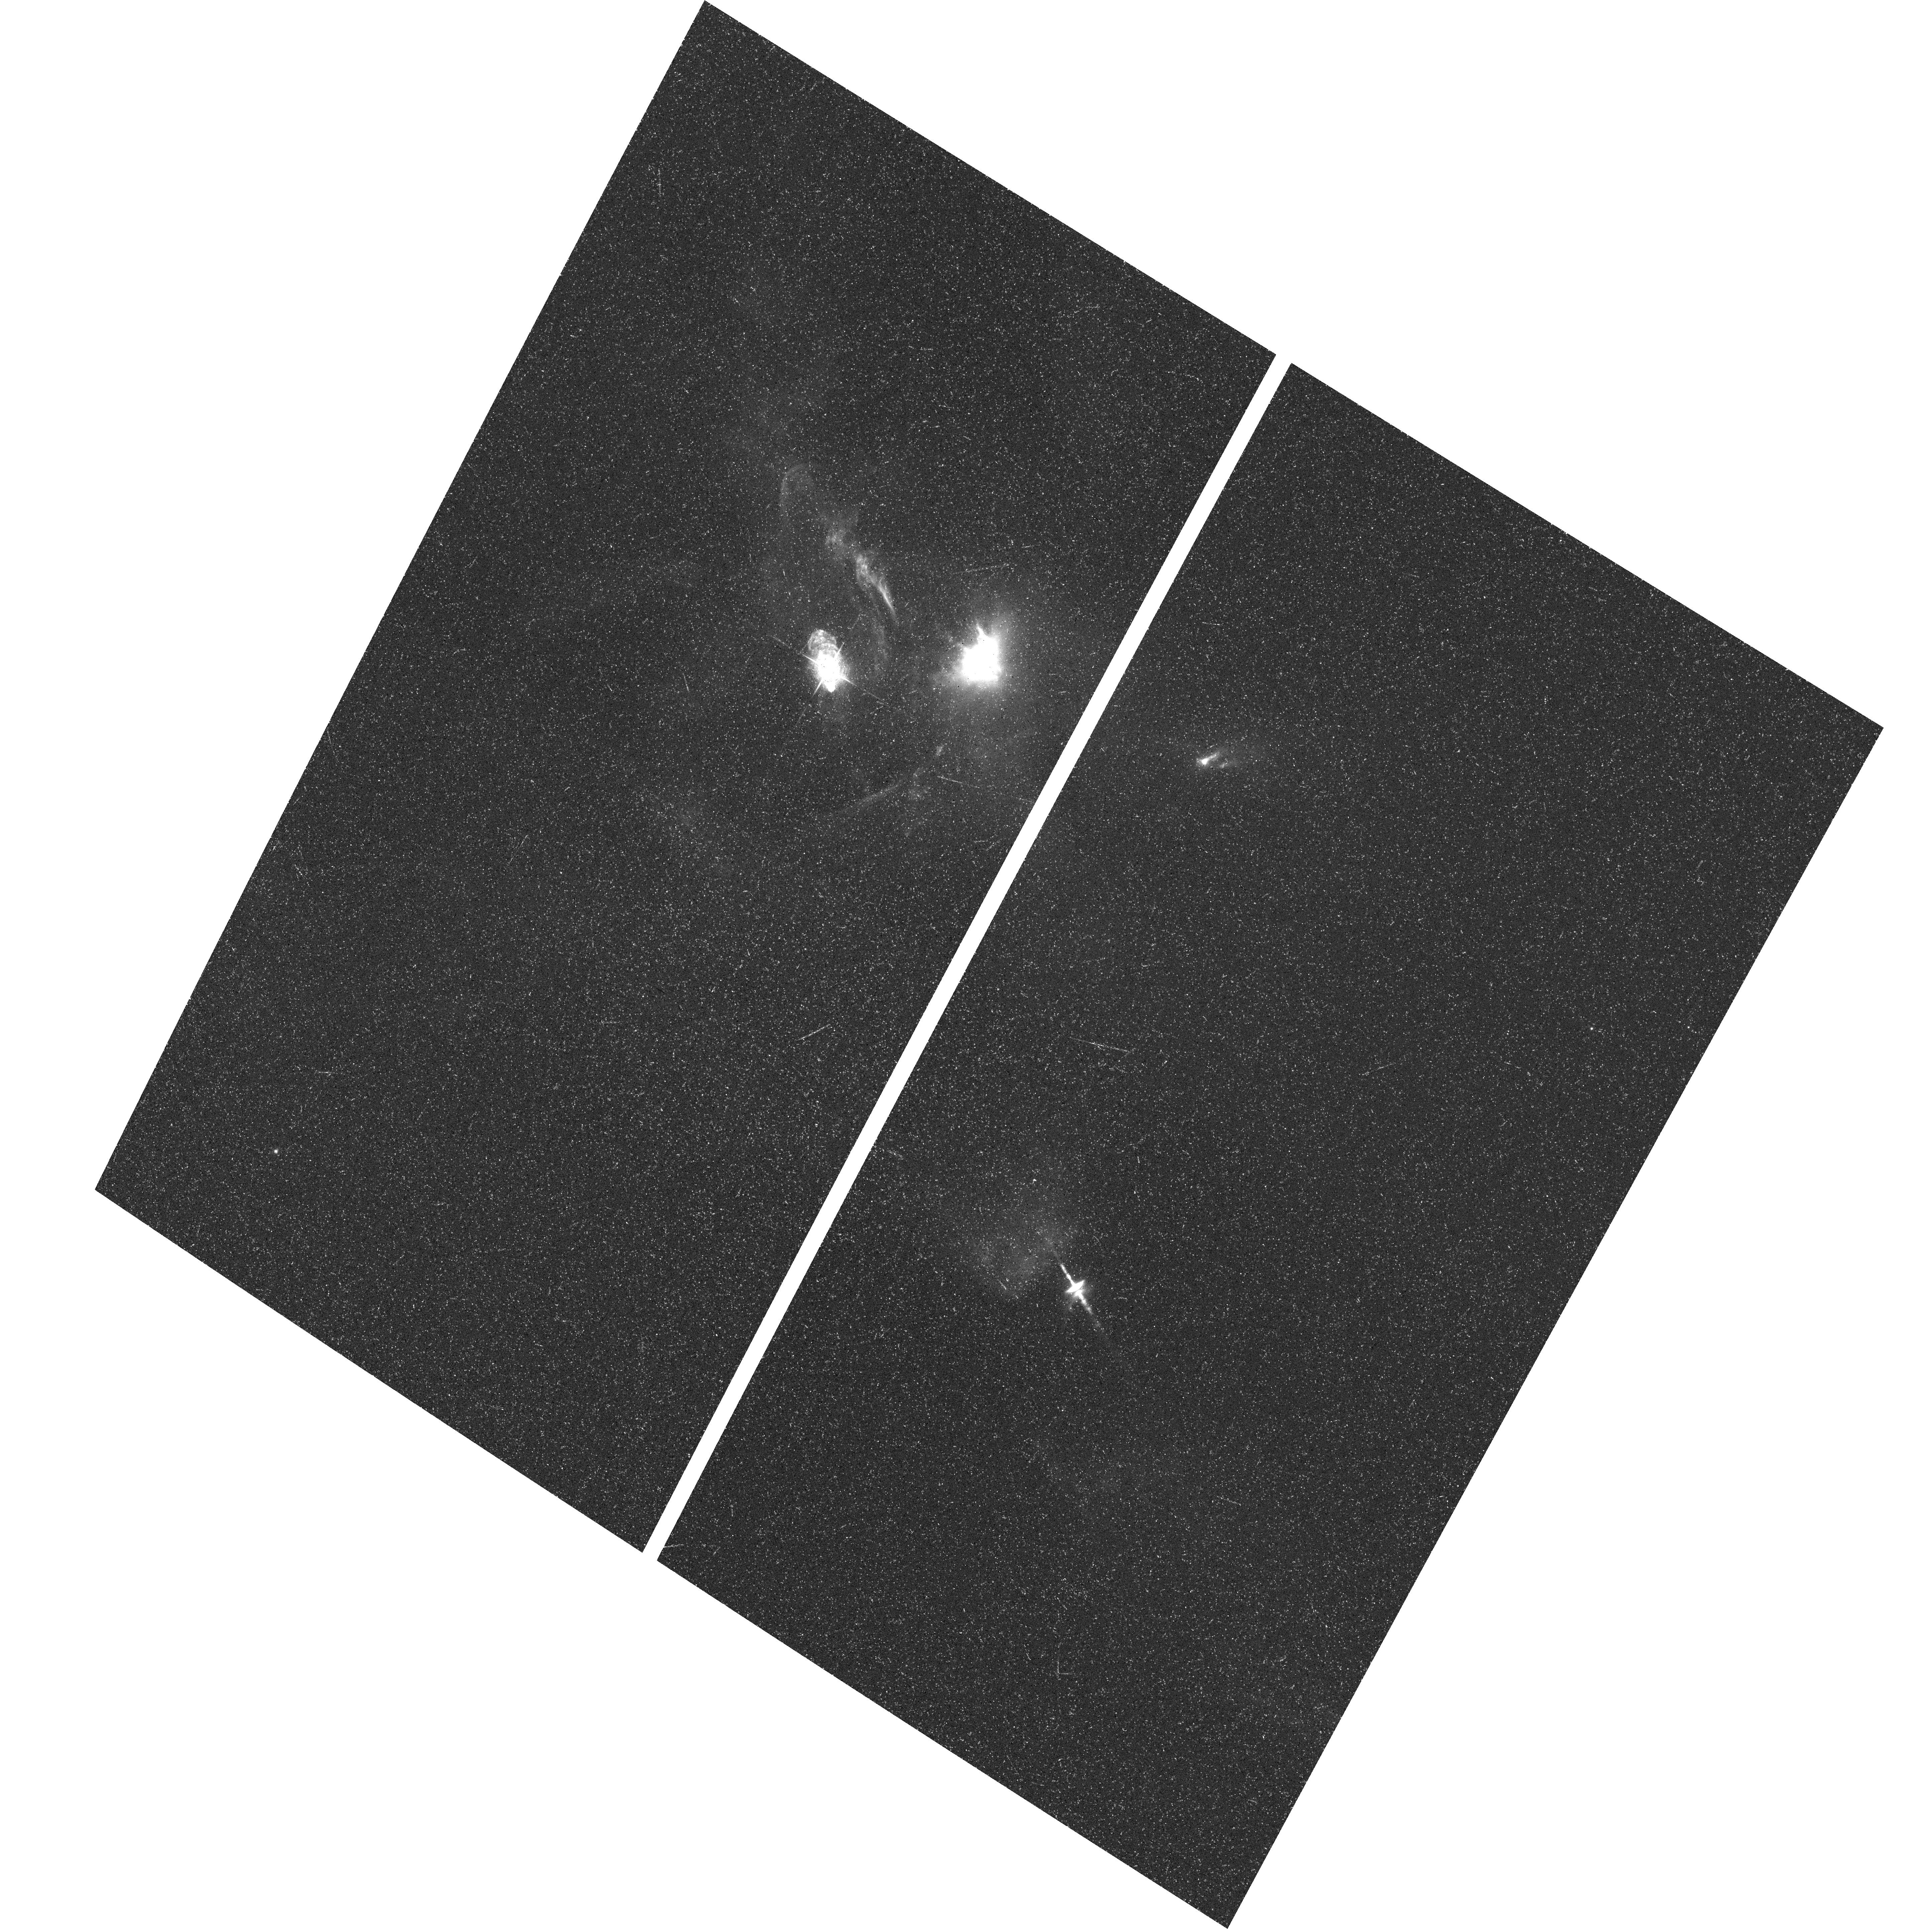
Target: XZ-TAU-FIELD. Instrument: ACS/WFC. Filter: F658N. Exposure: 39 min. Observation ID: hst_9863_01_acs_wfc_f658n_j8mv01

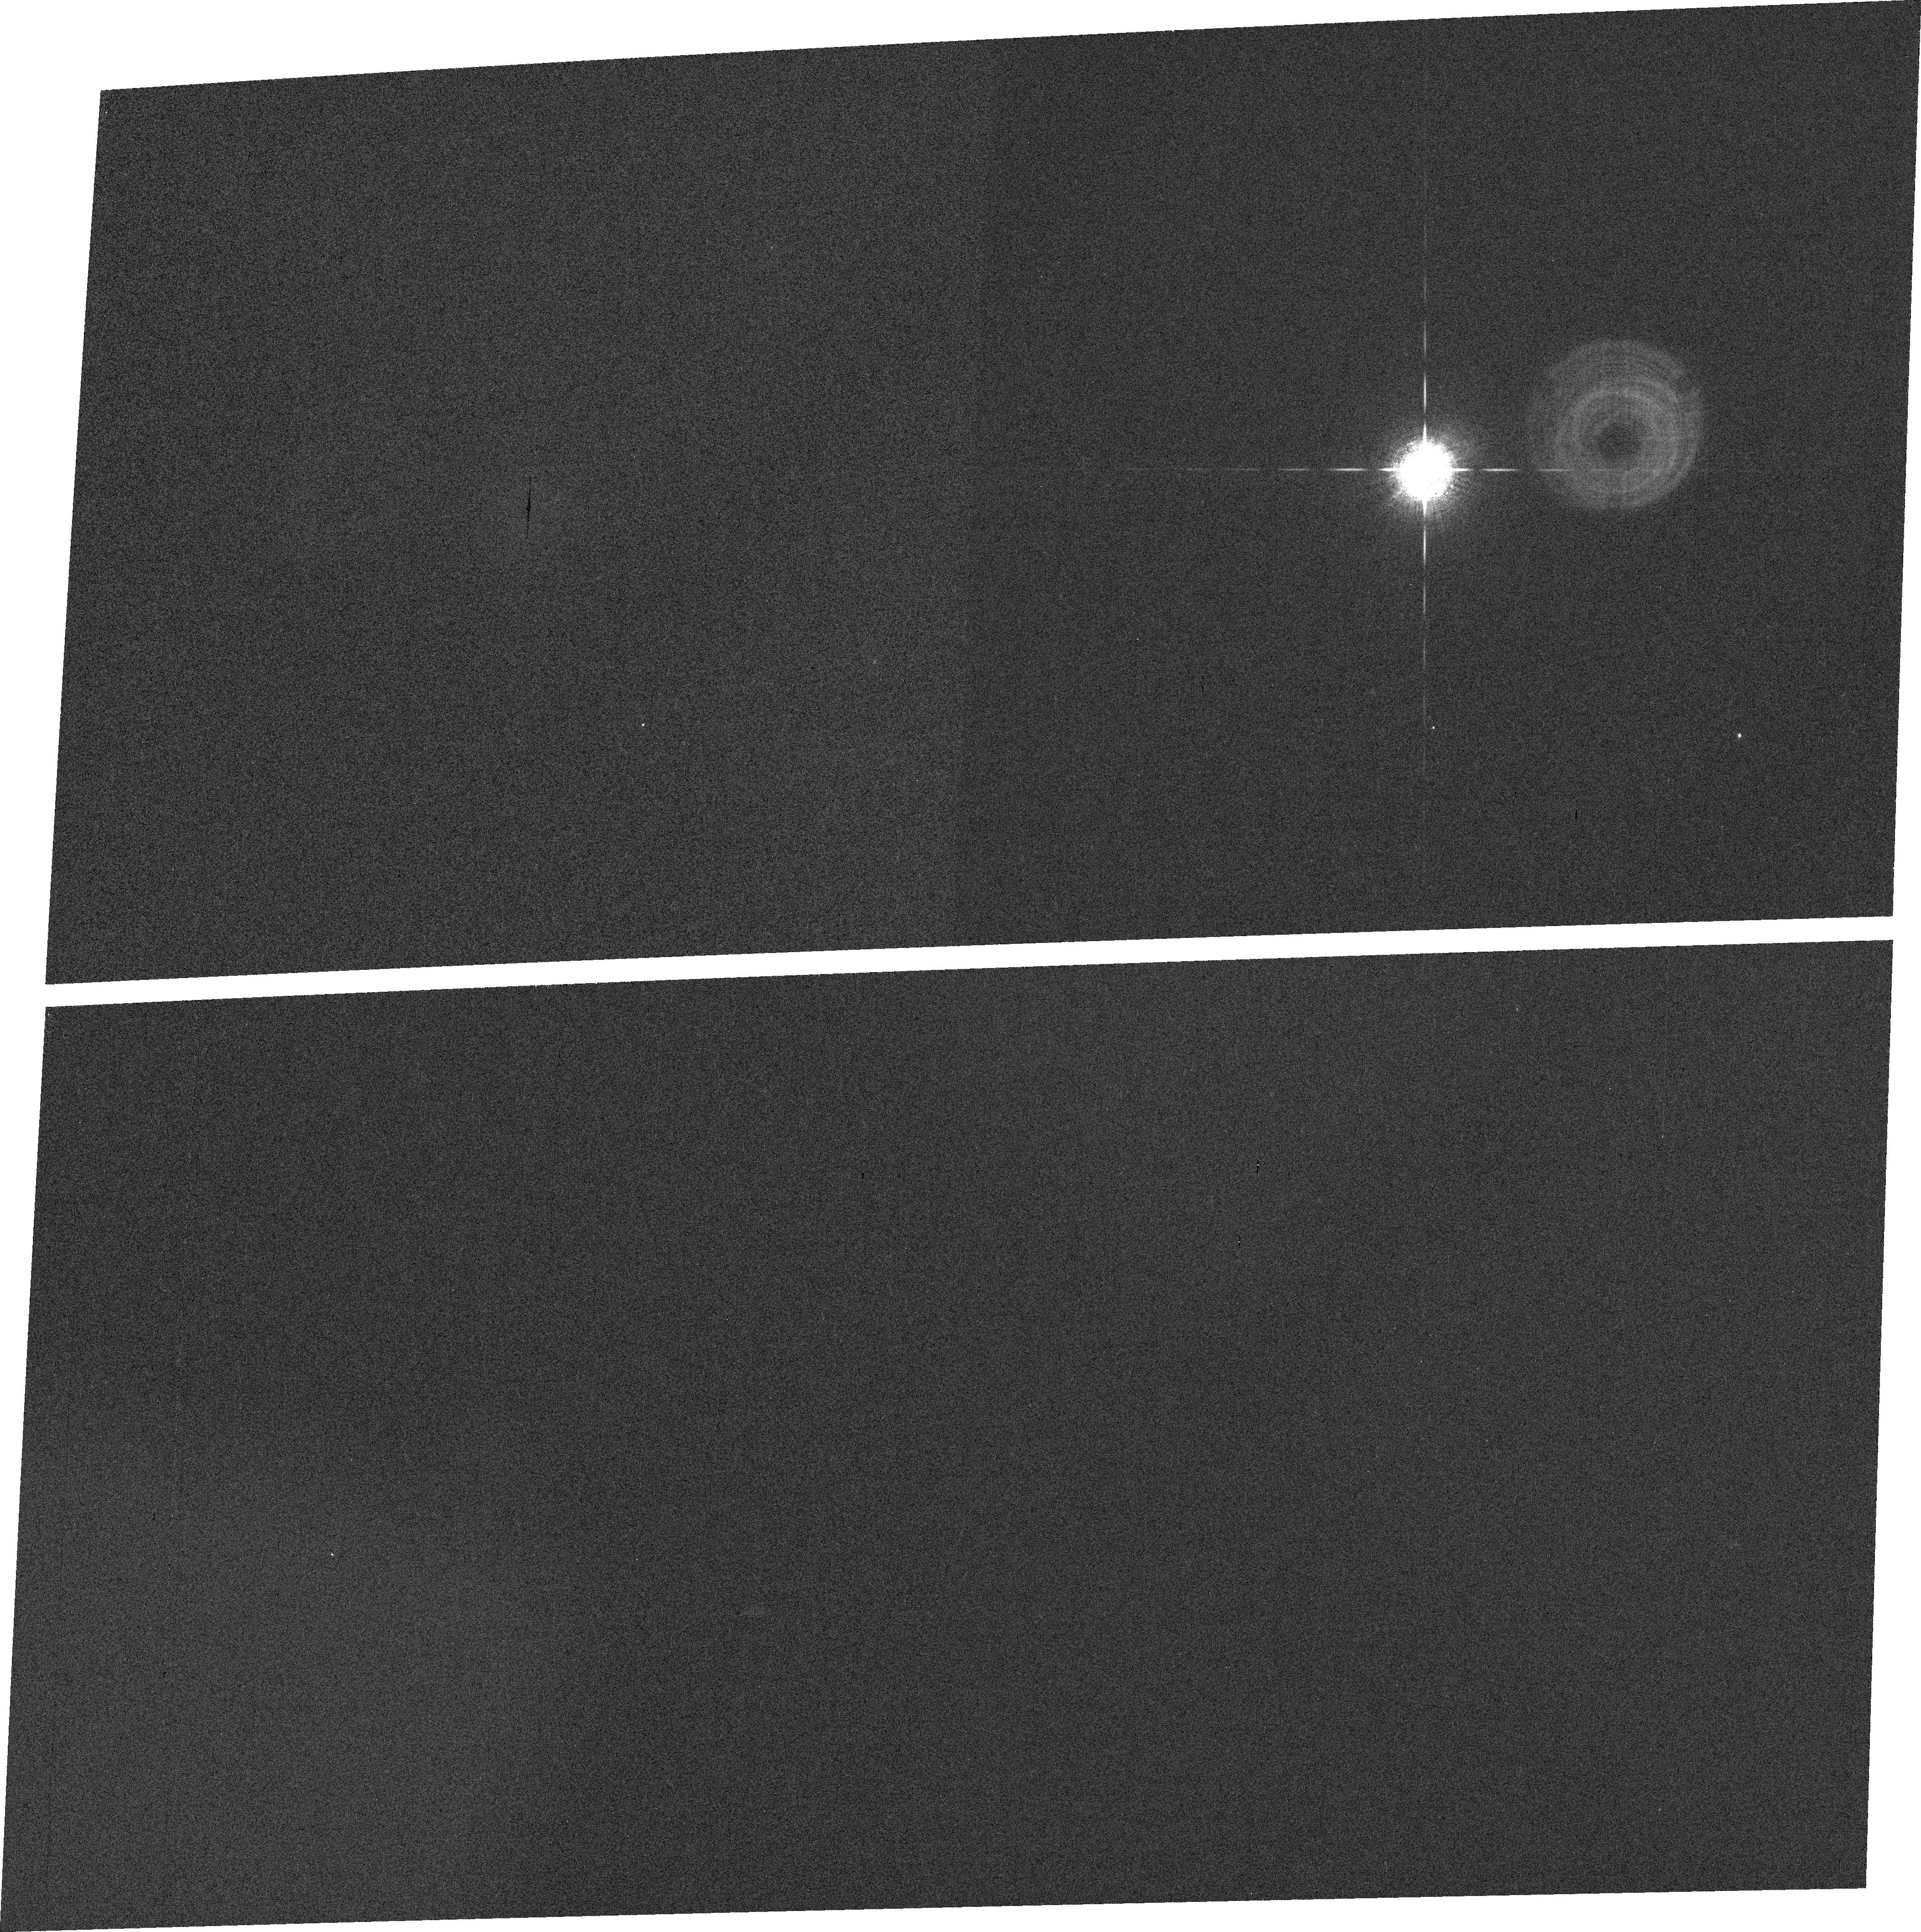
Target: HD225213. Instrument: ACS/WFC. Filter: FR656N. Exposure: 1 min. Observation ID: j8mv02030

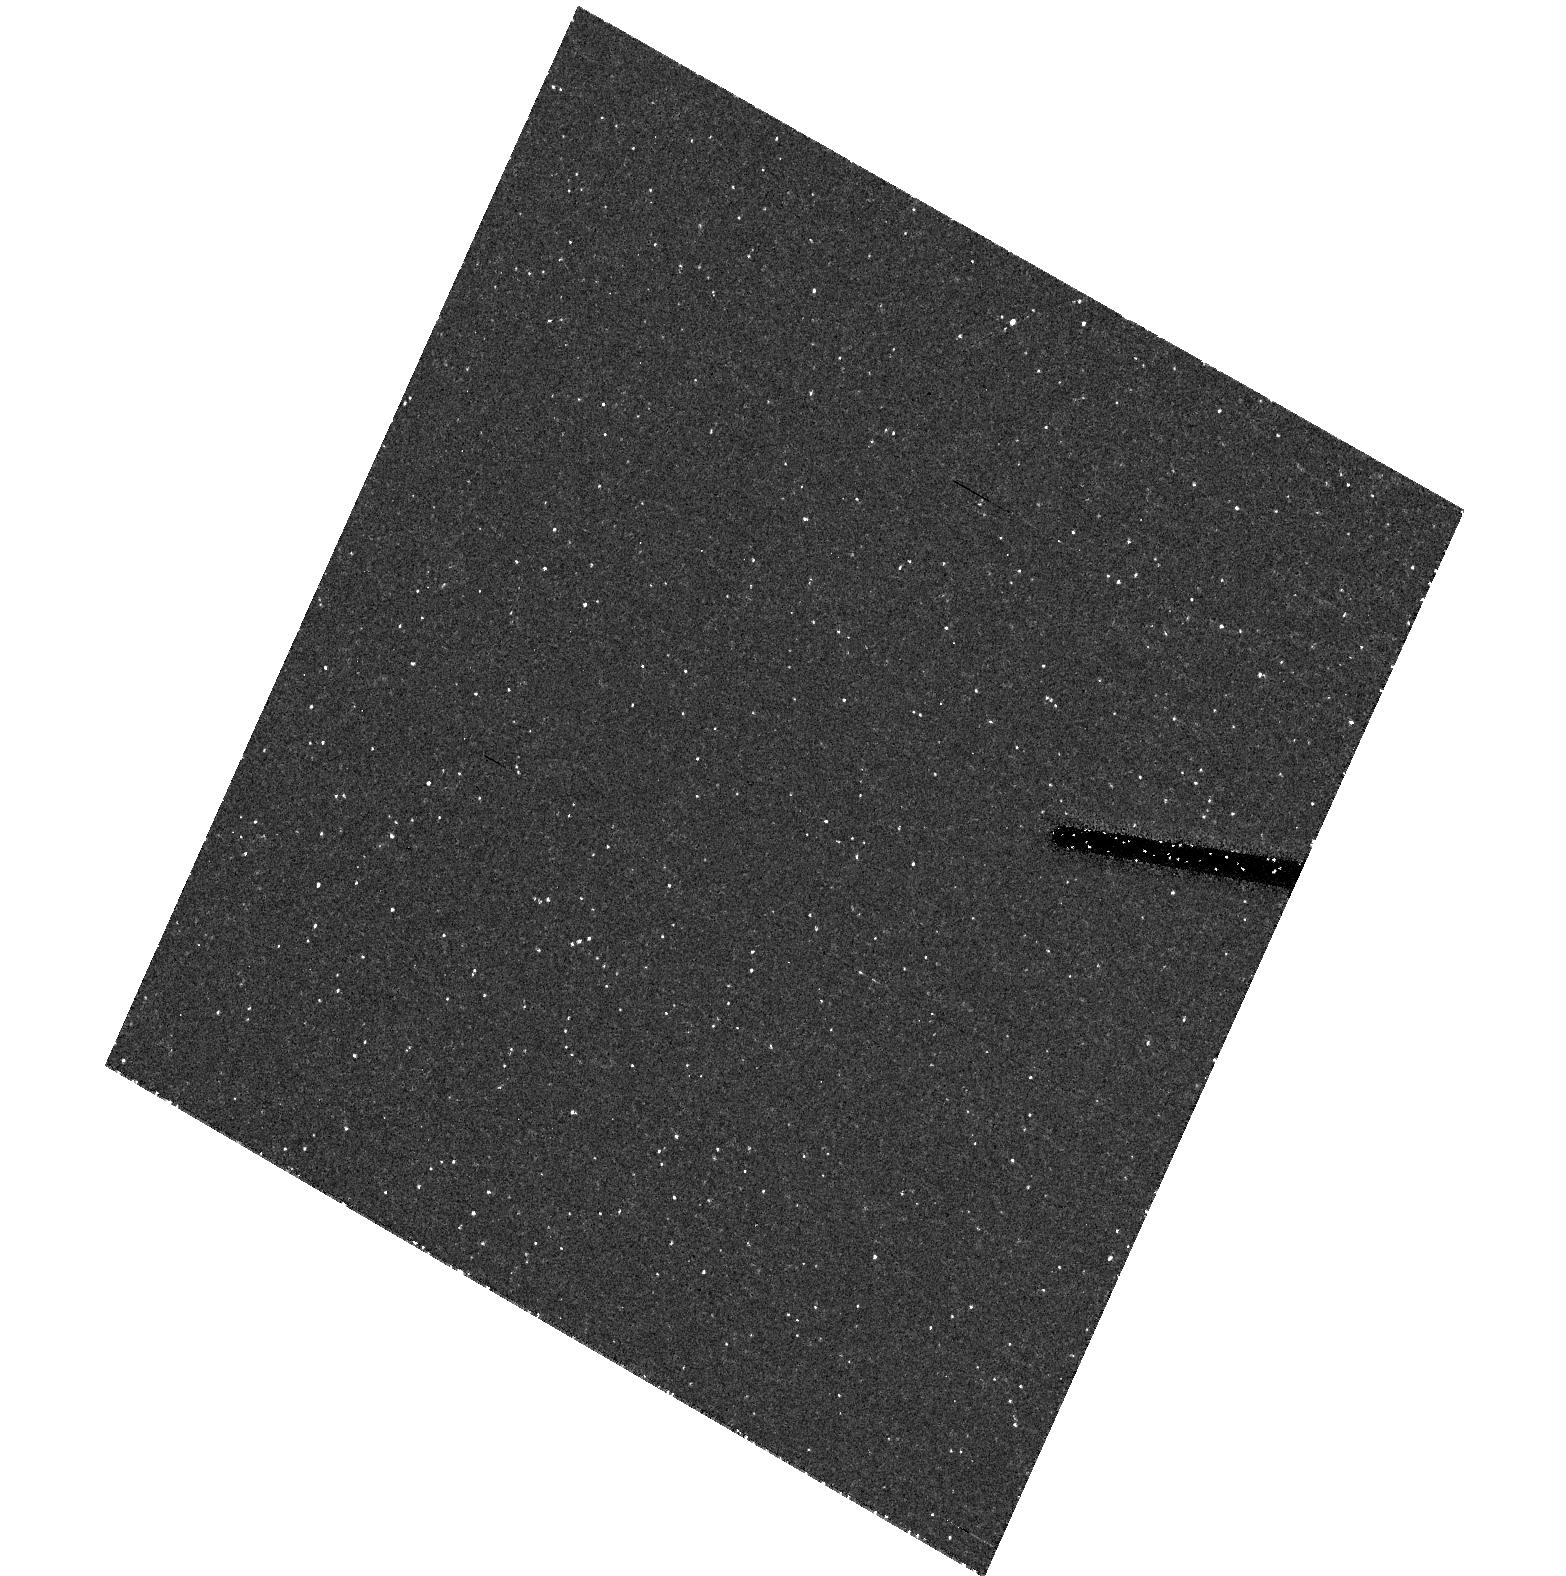
Target: field at RA 67.914°, Dec 18.222°. Instrument: ACS/HRC. Filter: F606W. Exposure: 37 min. Observation ID: hst_9863_01_acs_hrc_f606w_j8mv01

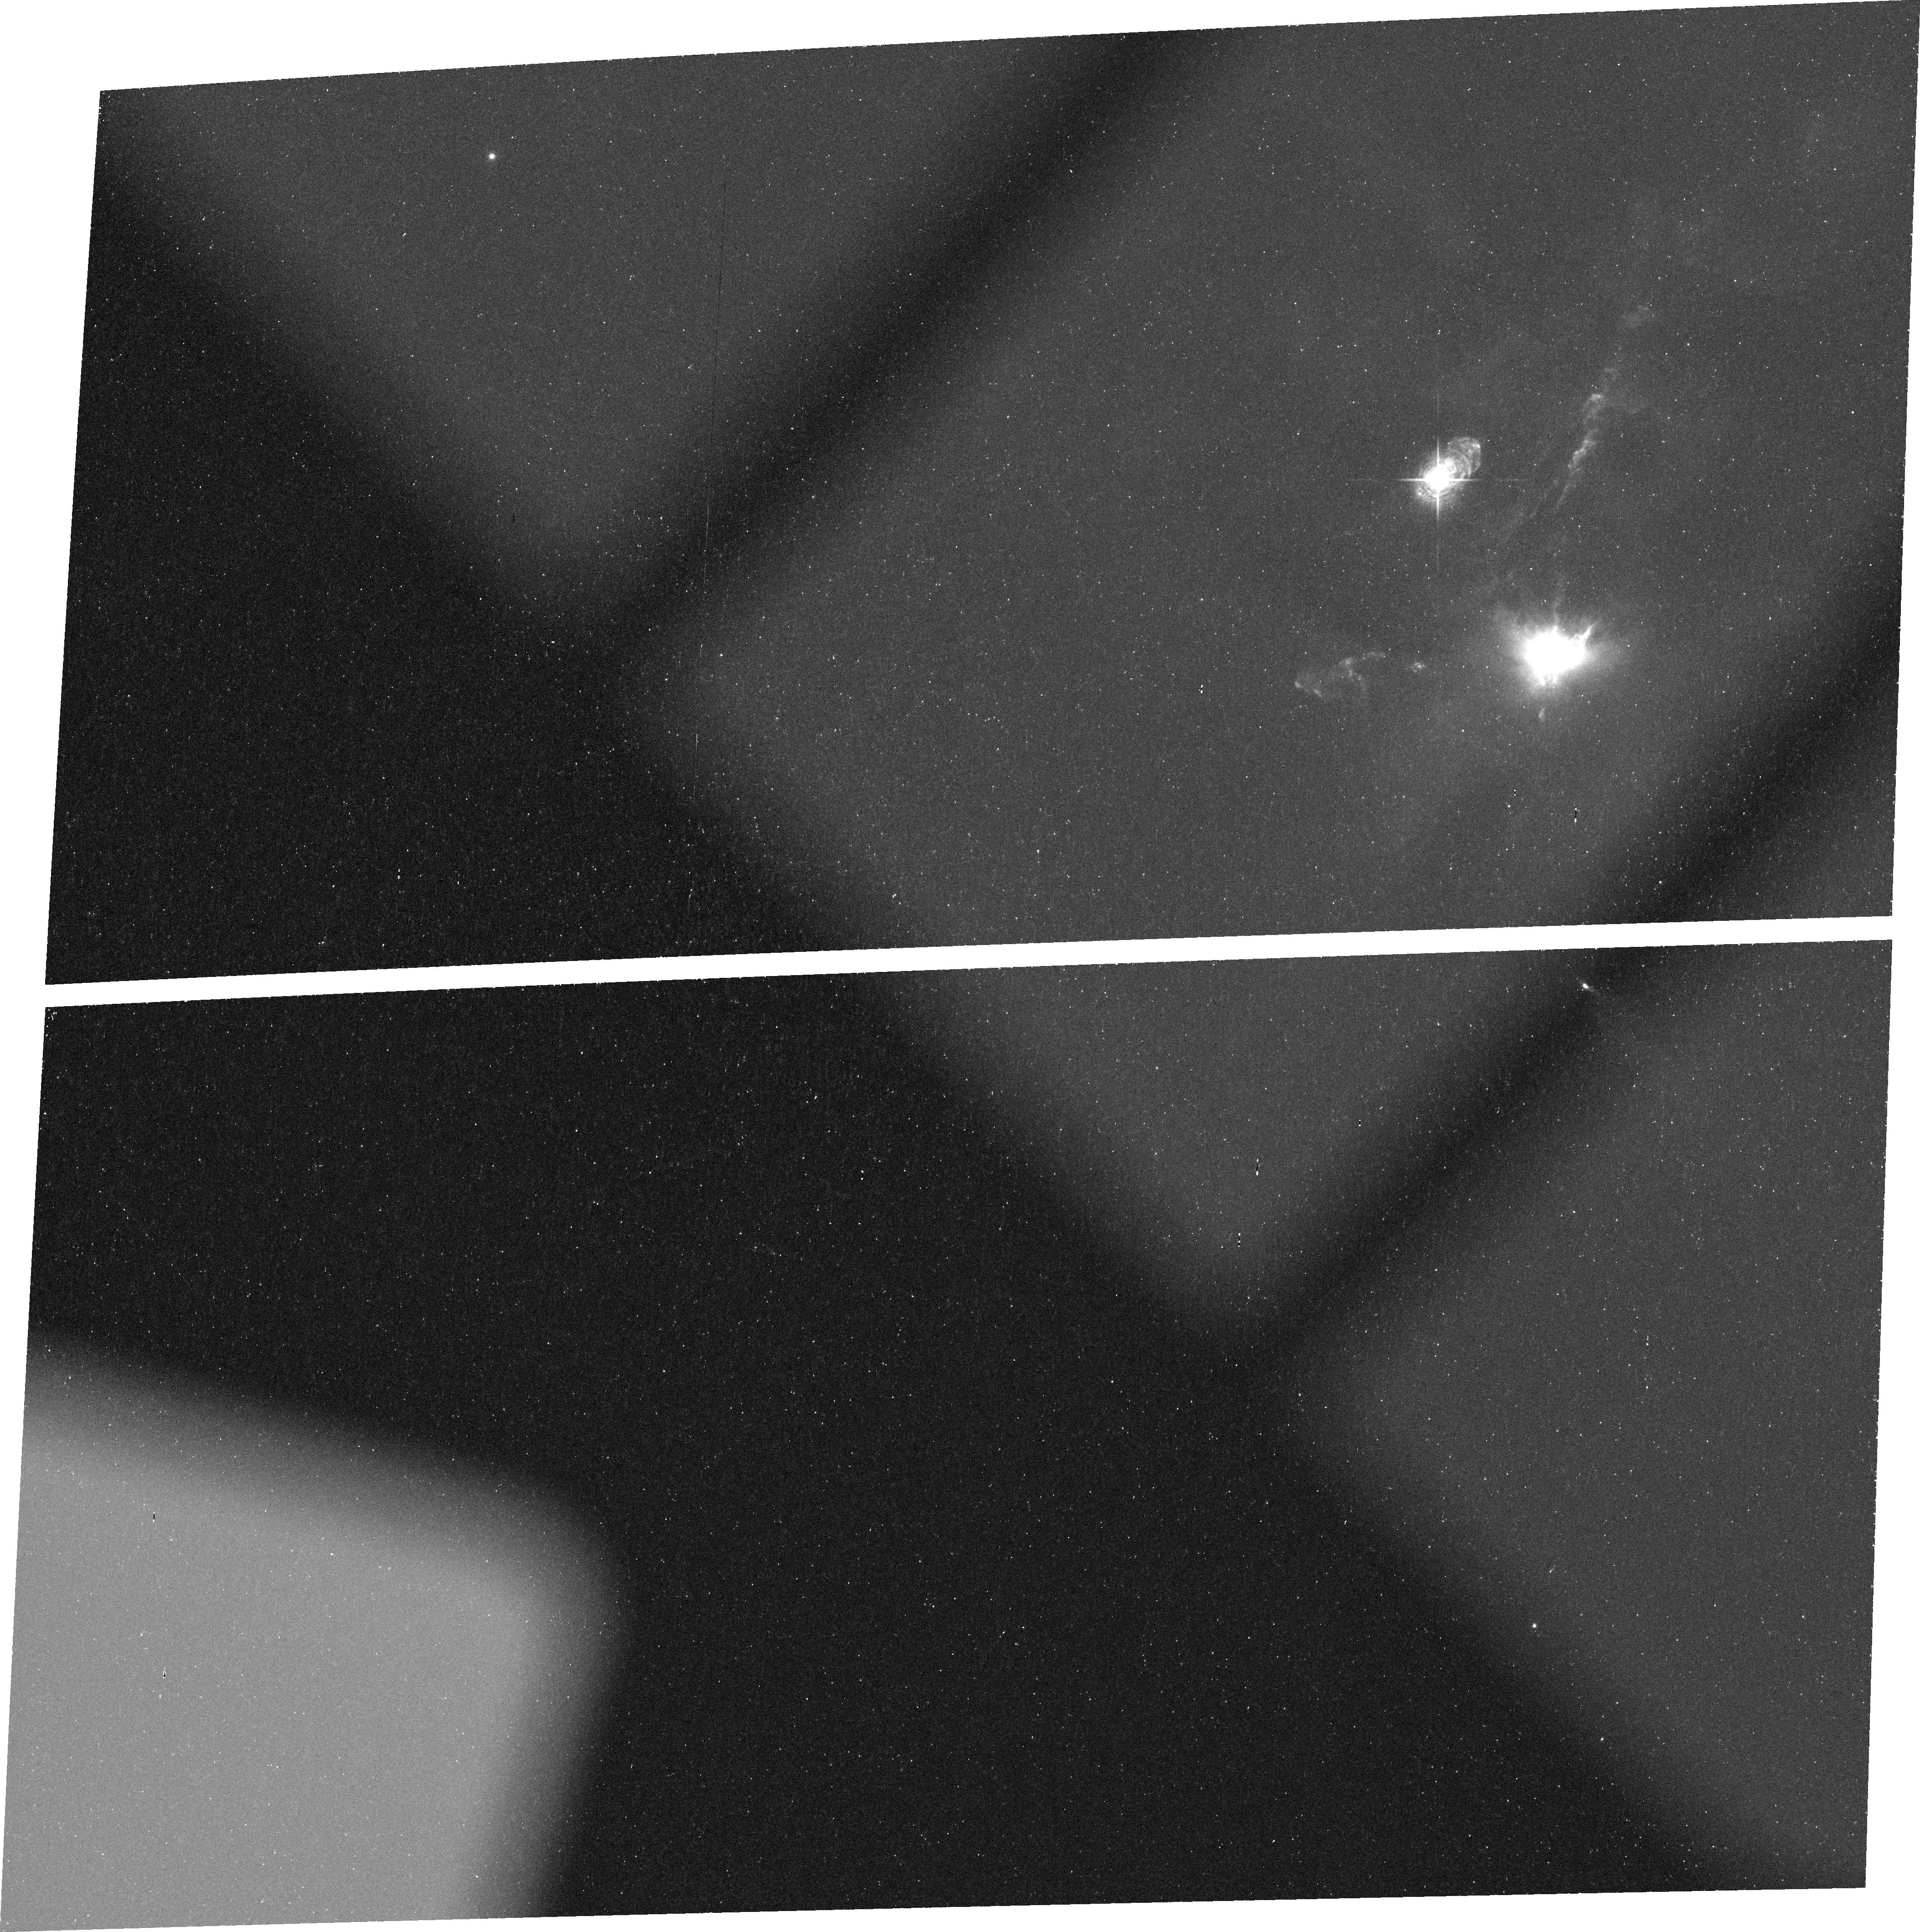
Target: XZ-TAU. Instrument: ACS/WFC. Filter: FR656N. Exposure: 40 min. Observation ID: j8mv01030

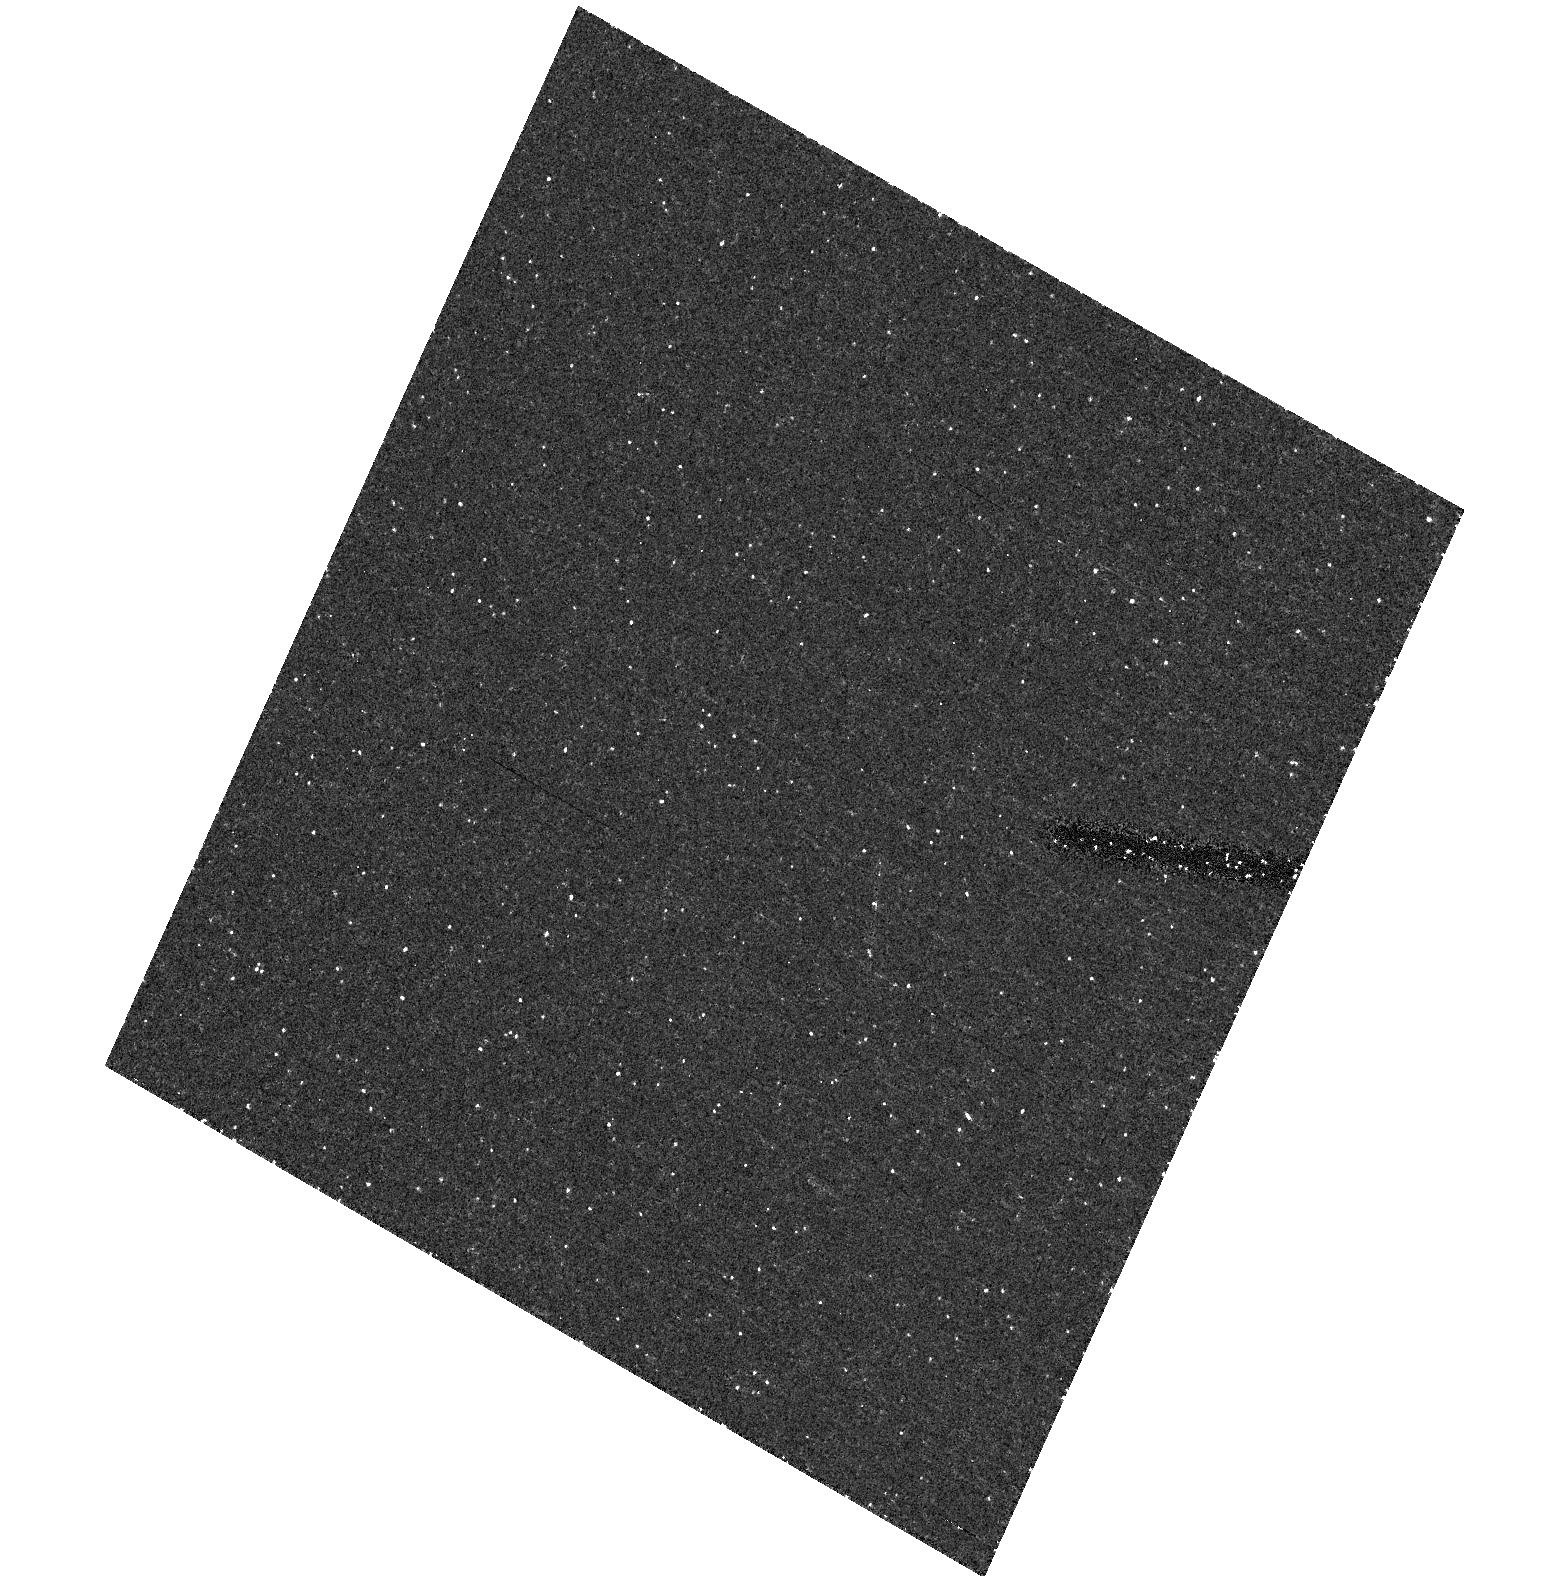
Target: field at RA 67.914°, Dec 18.222°. Instrument: ACS/HRC. Filter: F550M. Exposure: 35 min. Observation ID: hst_9863_01_acs_hrc_f550m_j8mv01

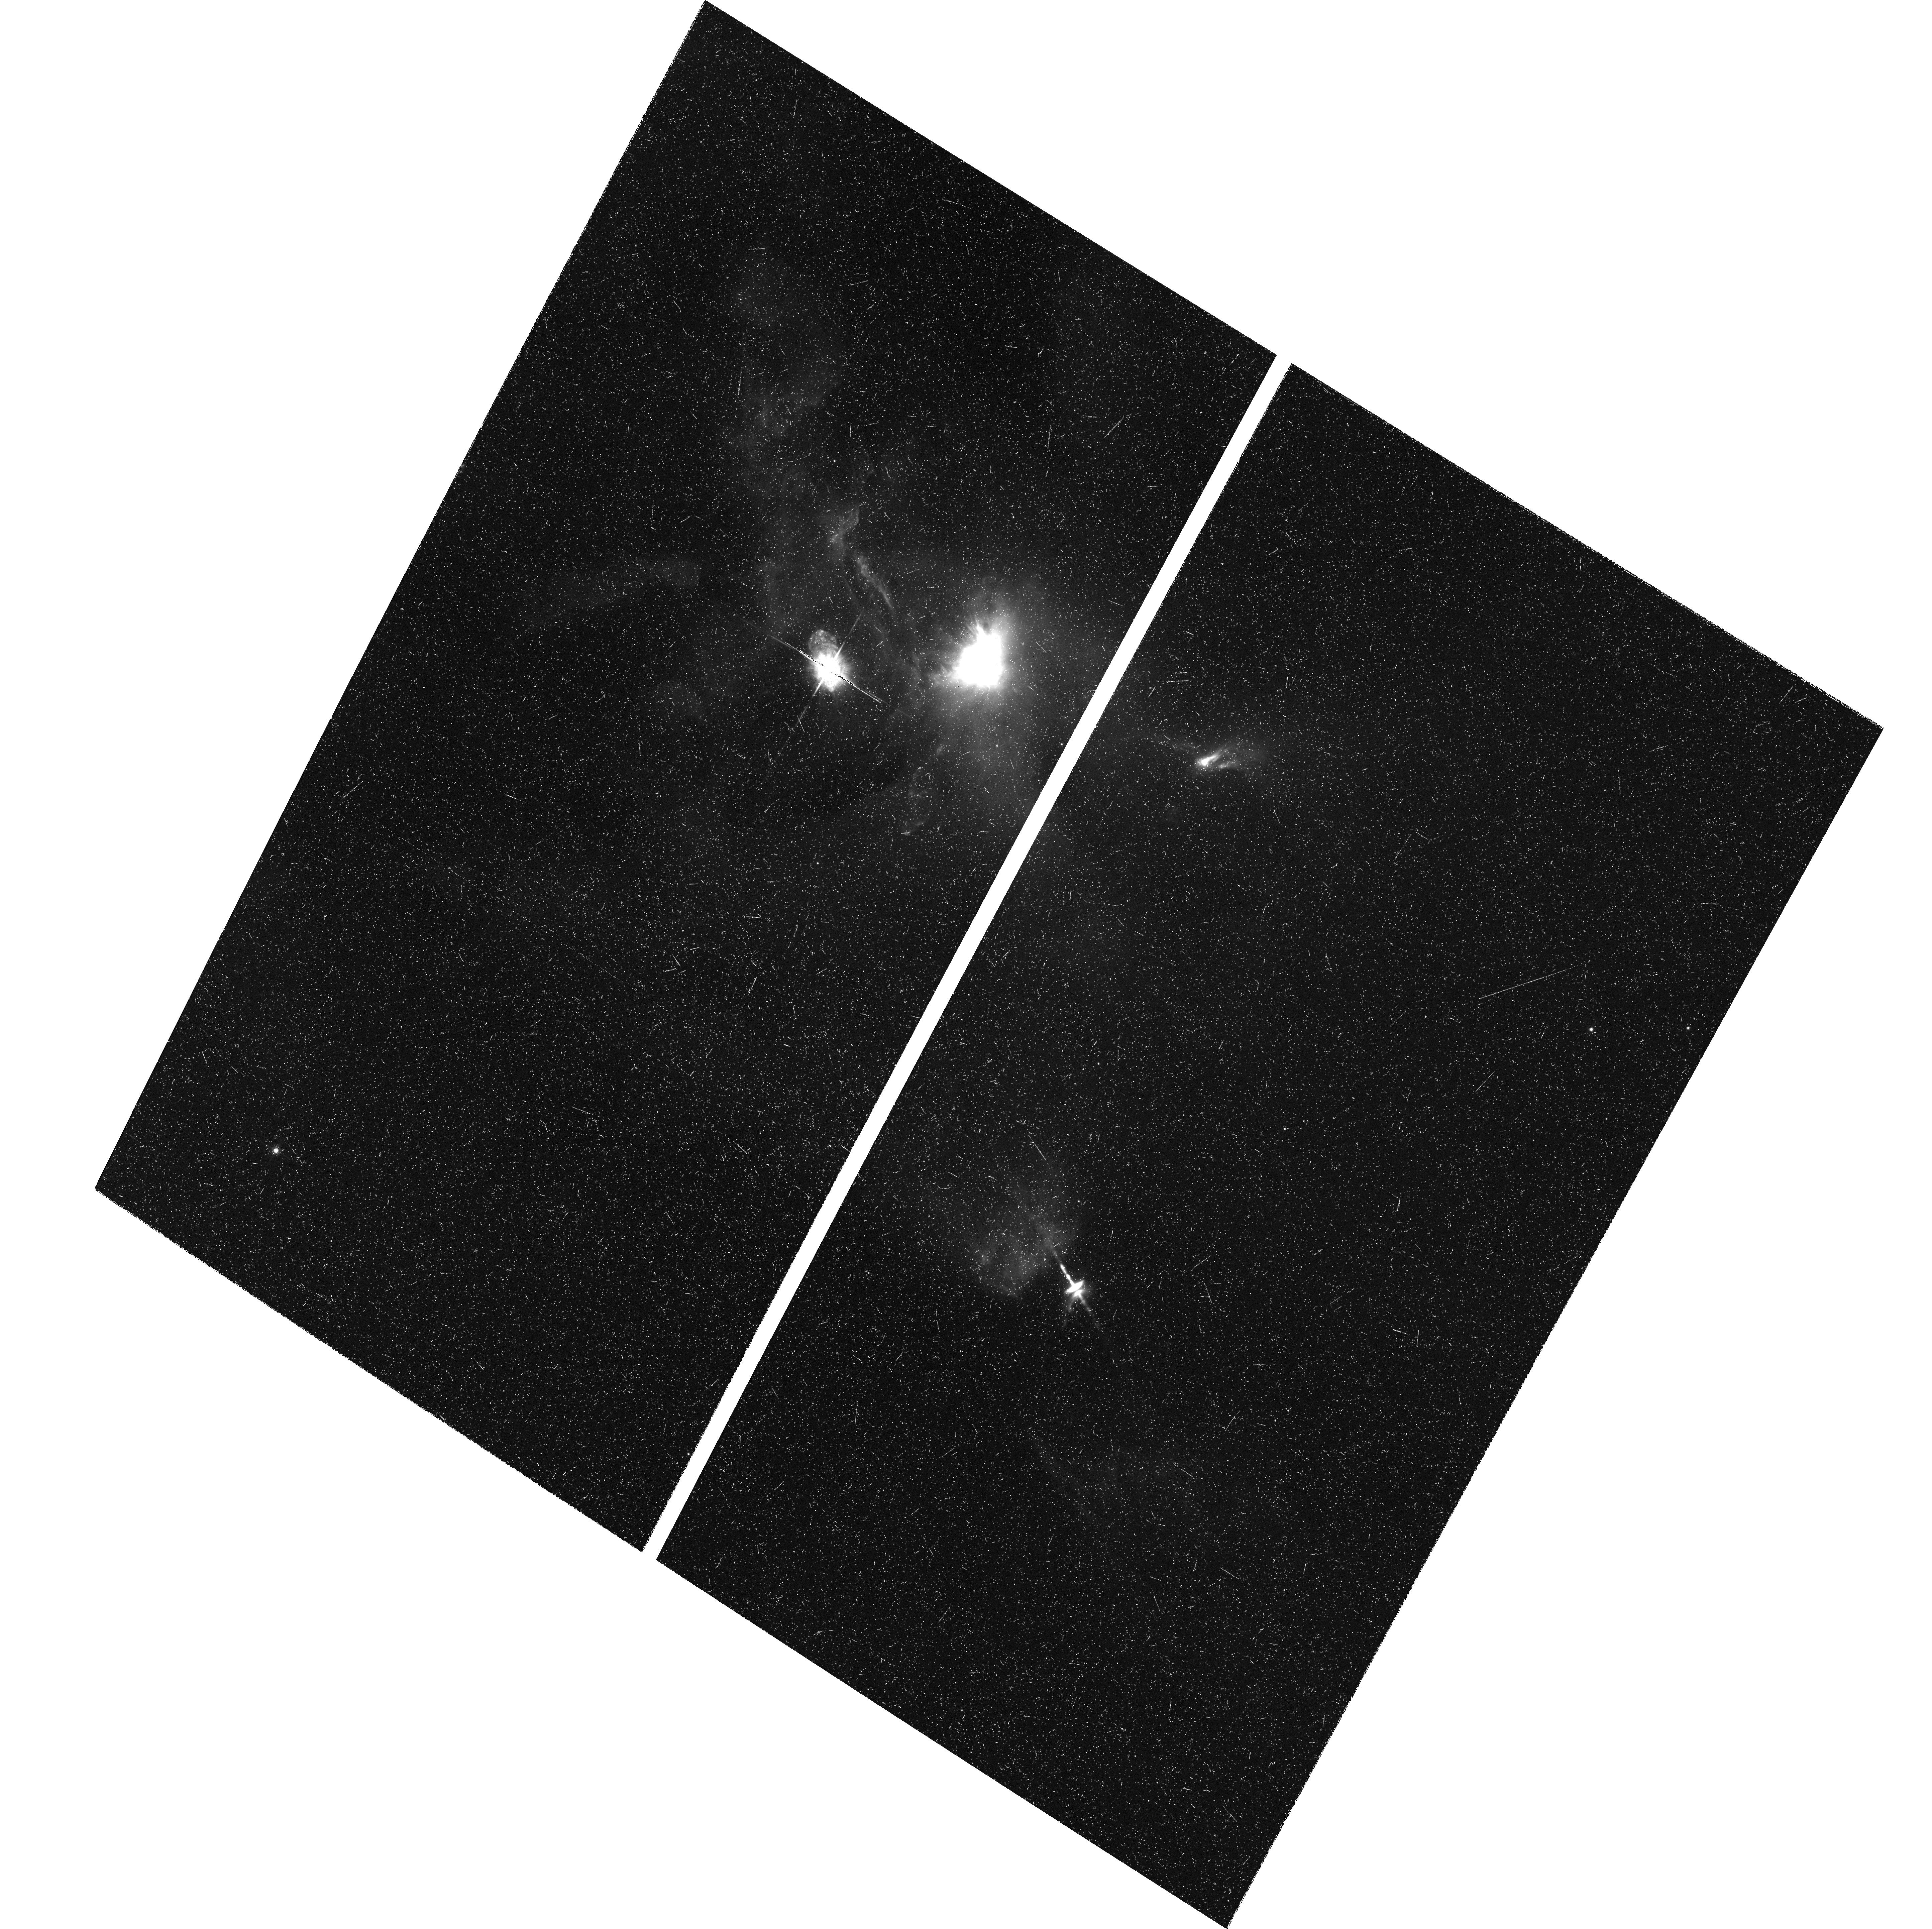
Target: XZ-TAU-FIELD. Instrument: ACS/WFC. Filter: F625W. Exposure: 41 min. Observation ID: hst_9863_01_acs_wfc_f625w_j8mv01

Evolution of Young Stellar Outflows: XZ Tauri and HH 30 (PI: Krist, John)

Our understanding of jet physics, whether at small (young stellar outflows) or large (galactic outflows) scales is reflected by our ability to model the dynamics of the interaction of a jet with its surroundings and itself. These models must be constrained by observations, which have typically shown slow, long-timescale changes. However, a unique opportunity to examine rapidly varying jet dynamics is available with an established history. XZ Tauri and HH 30 represent two substantially different young stellar outflows that have been simultaneously imaged by HST/WFPC2 over 6 epochs spanning 7 years. XZ Tau is a binary T Tauri system in which both stars are jet sources and have somehow created an amazing outflow that has undergone dramatic changes (turn-on of limb brightening, deceleration, interactions with the collimated stellar jets). In comparison, the textbook protostellar disk of HH 30 emits a well-collimated, knotty bipolar jet, in which motions and knot mergers can be measured over timescales as short as a year. We wish to continue yearly monitoring of this unique field with ACS/WFC, and apply hydrodynamic jet models to reproduce the observations.